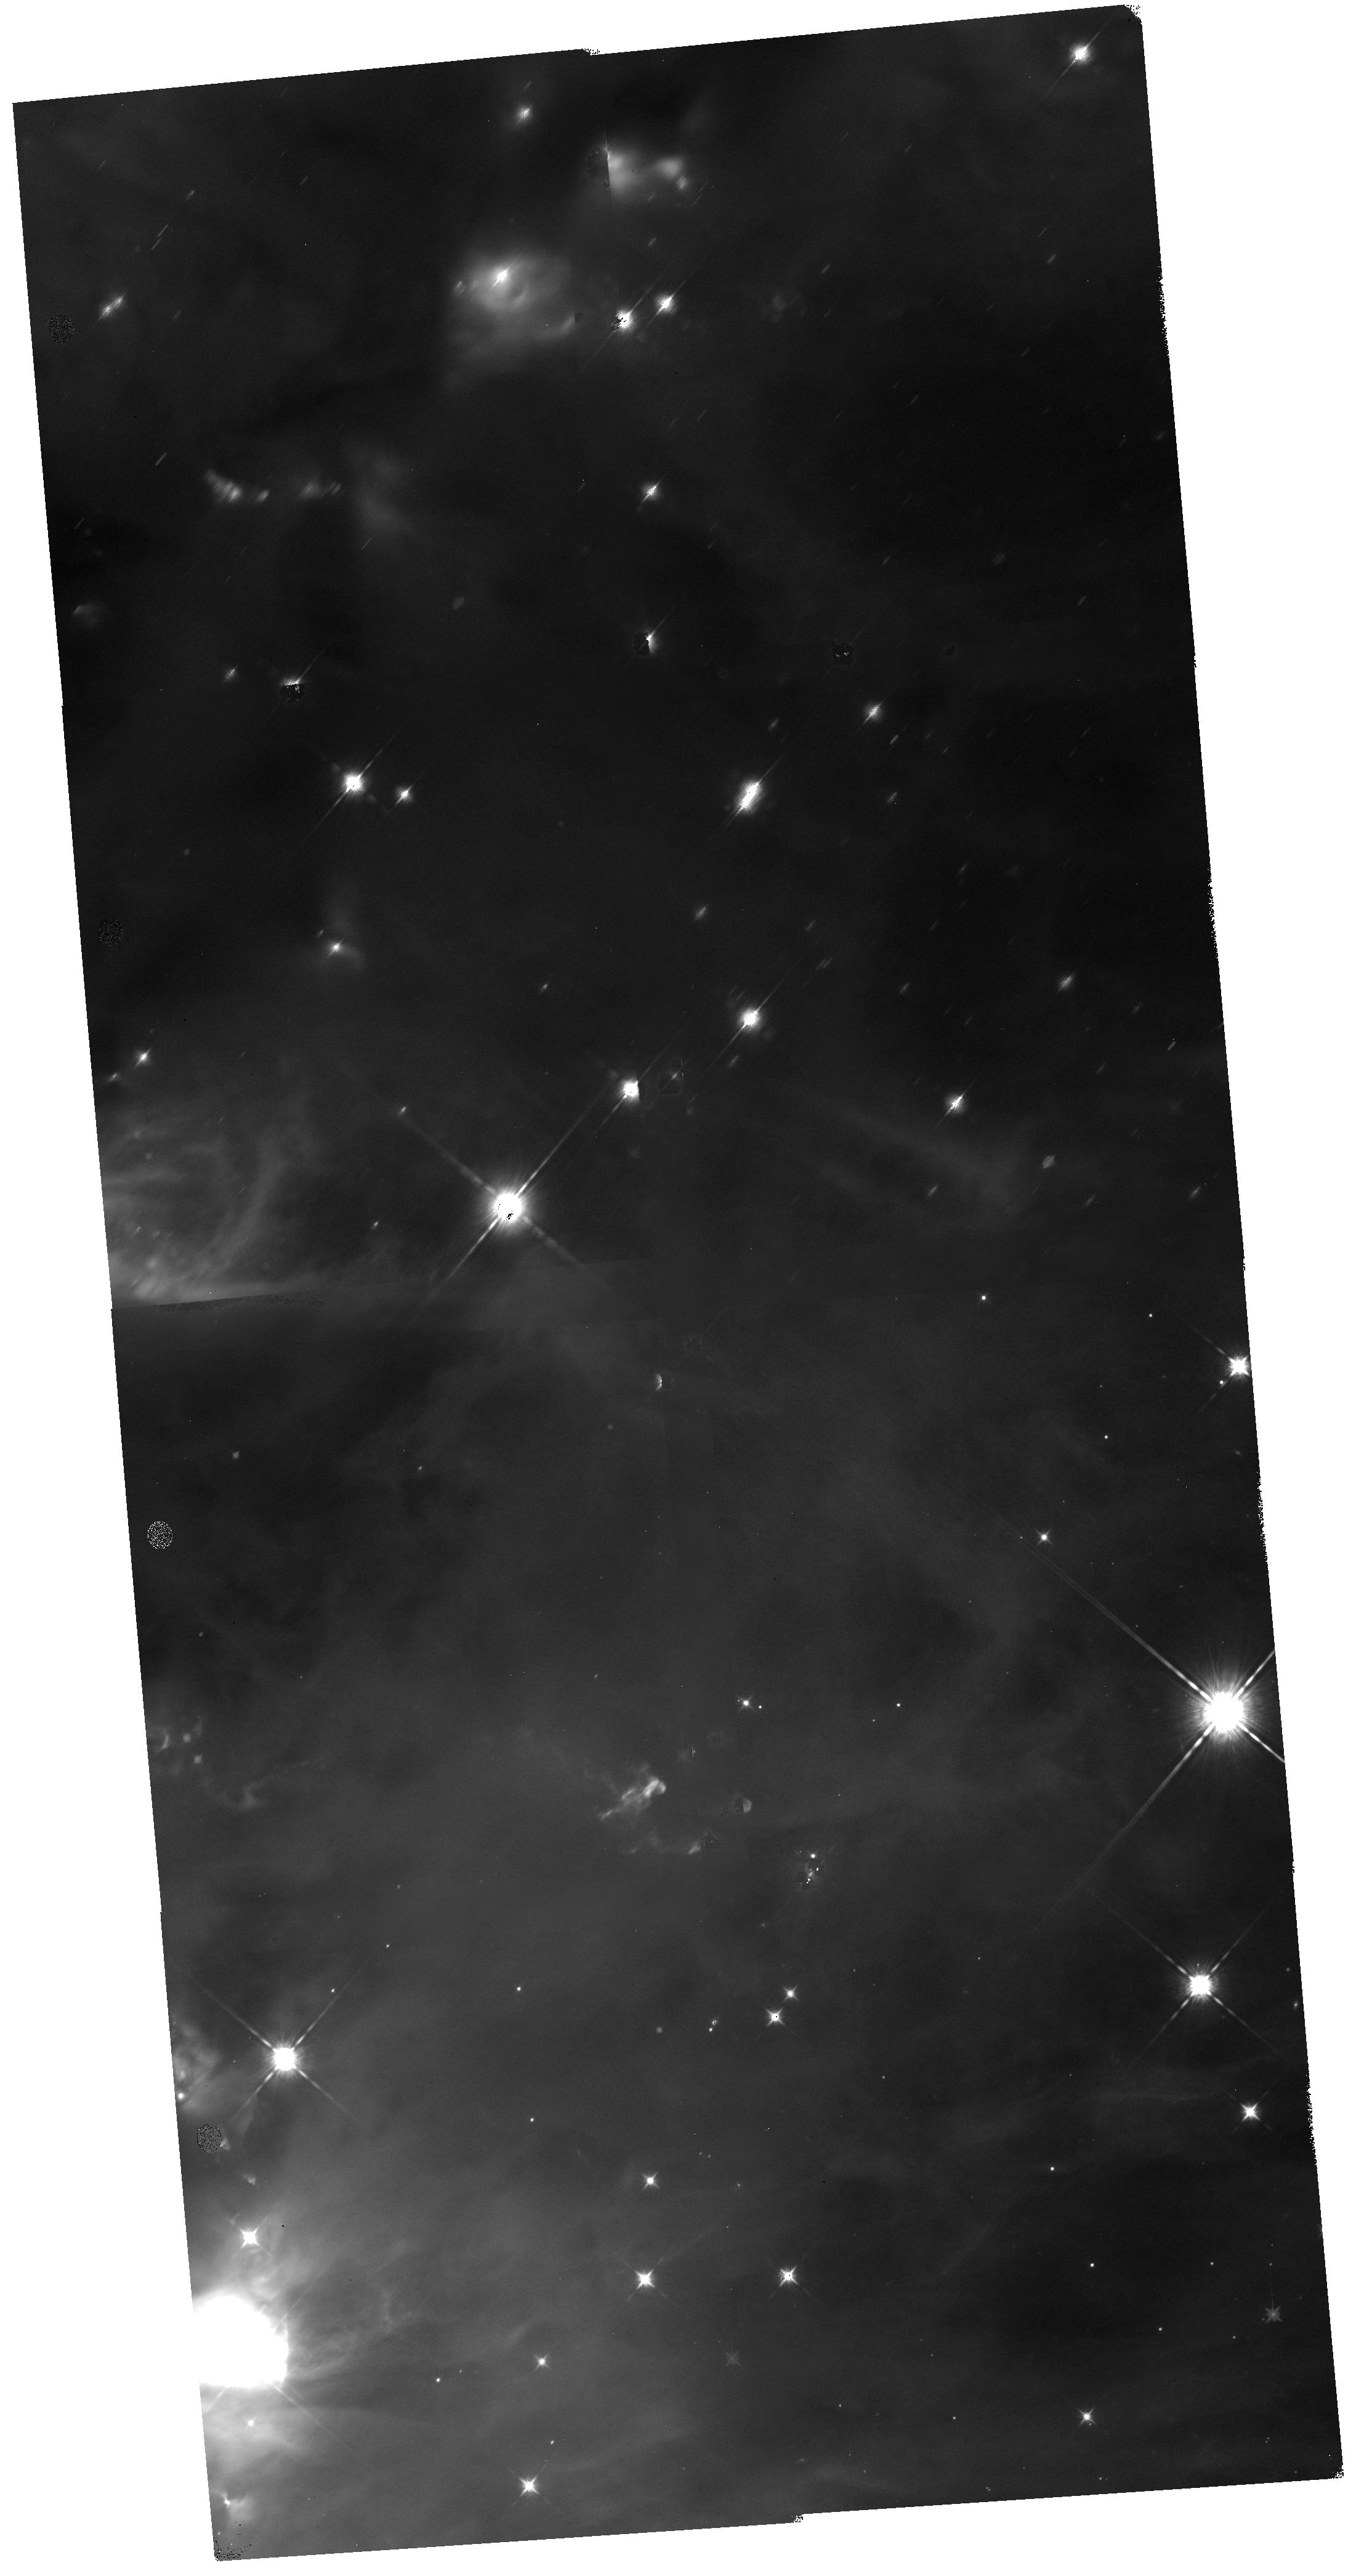
Target: ISF4. Instrument: WFC3/IR. Filter: F160W. Exposure: 37 min. Observation ID: hst_15141_04_wfc3_ir_f160w_idmc04

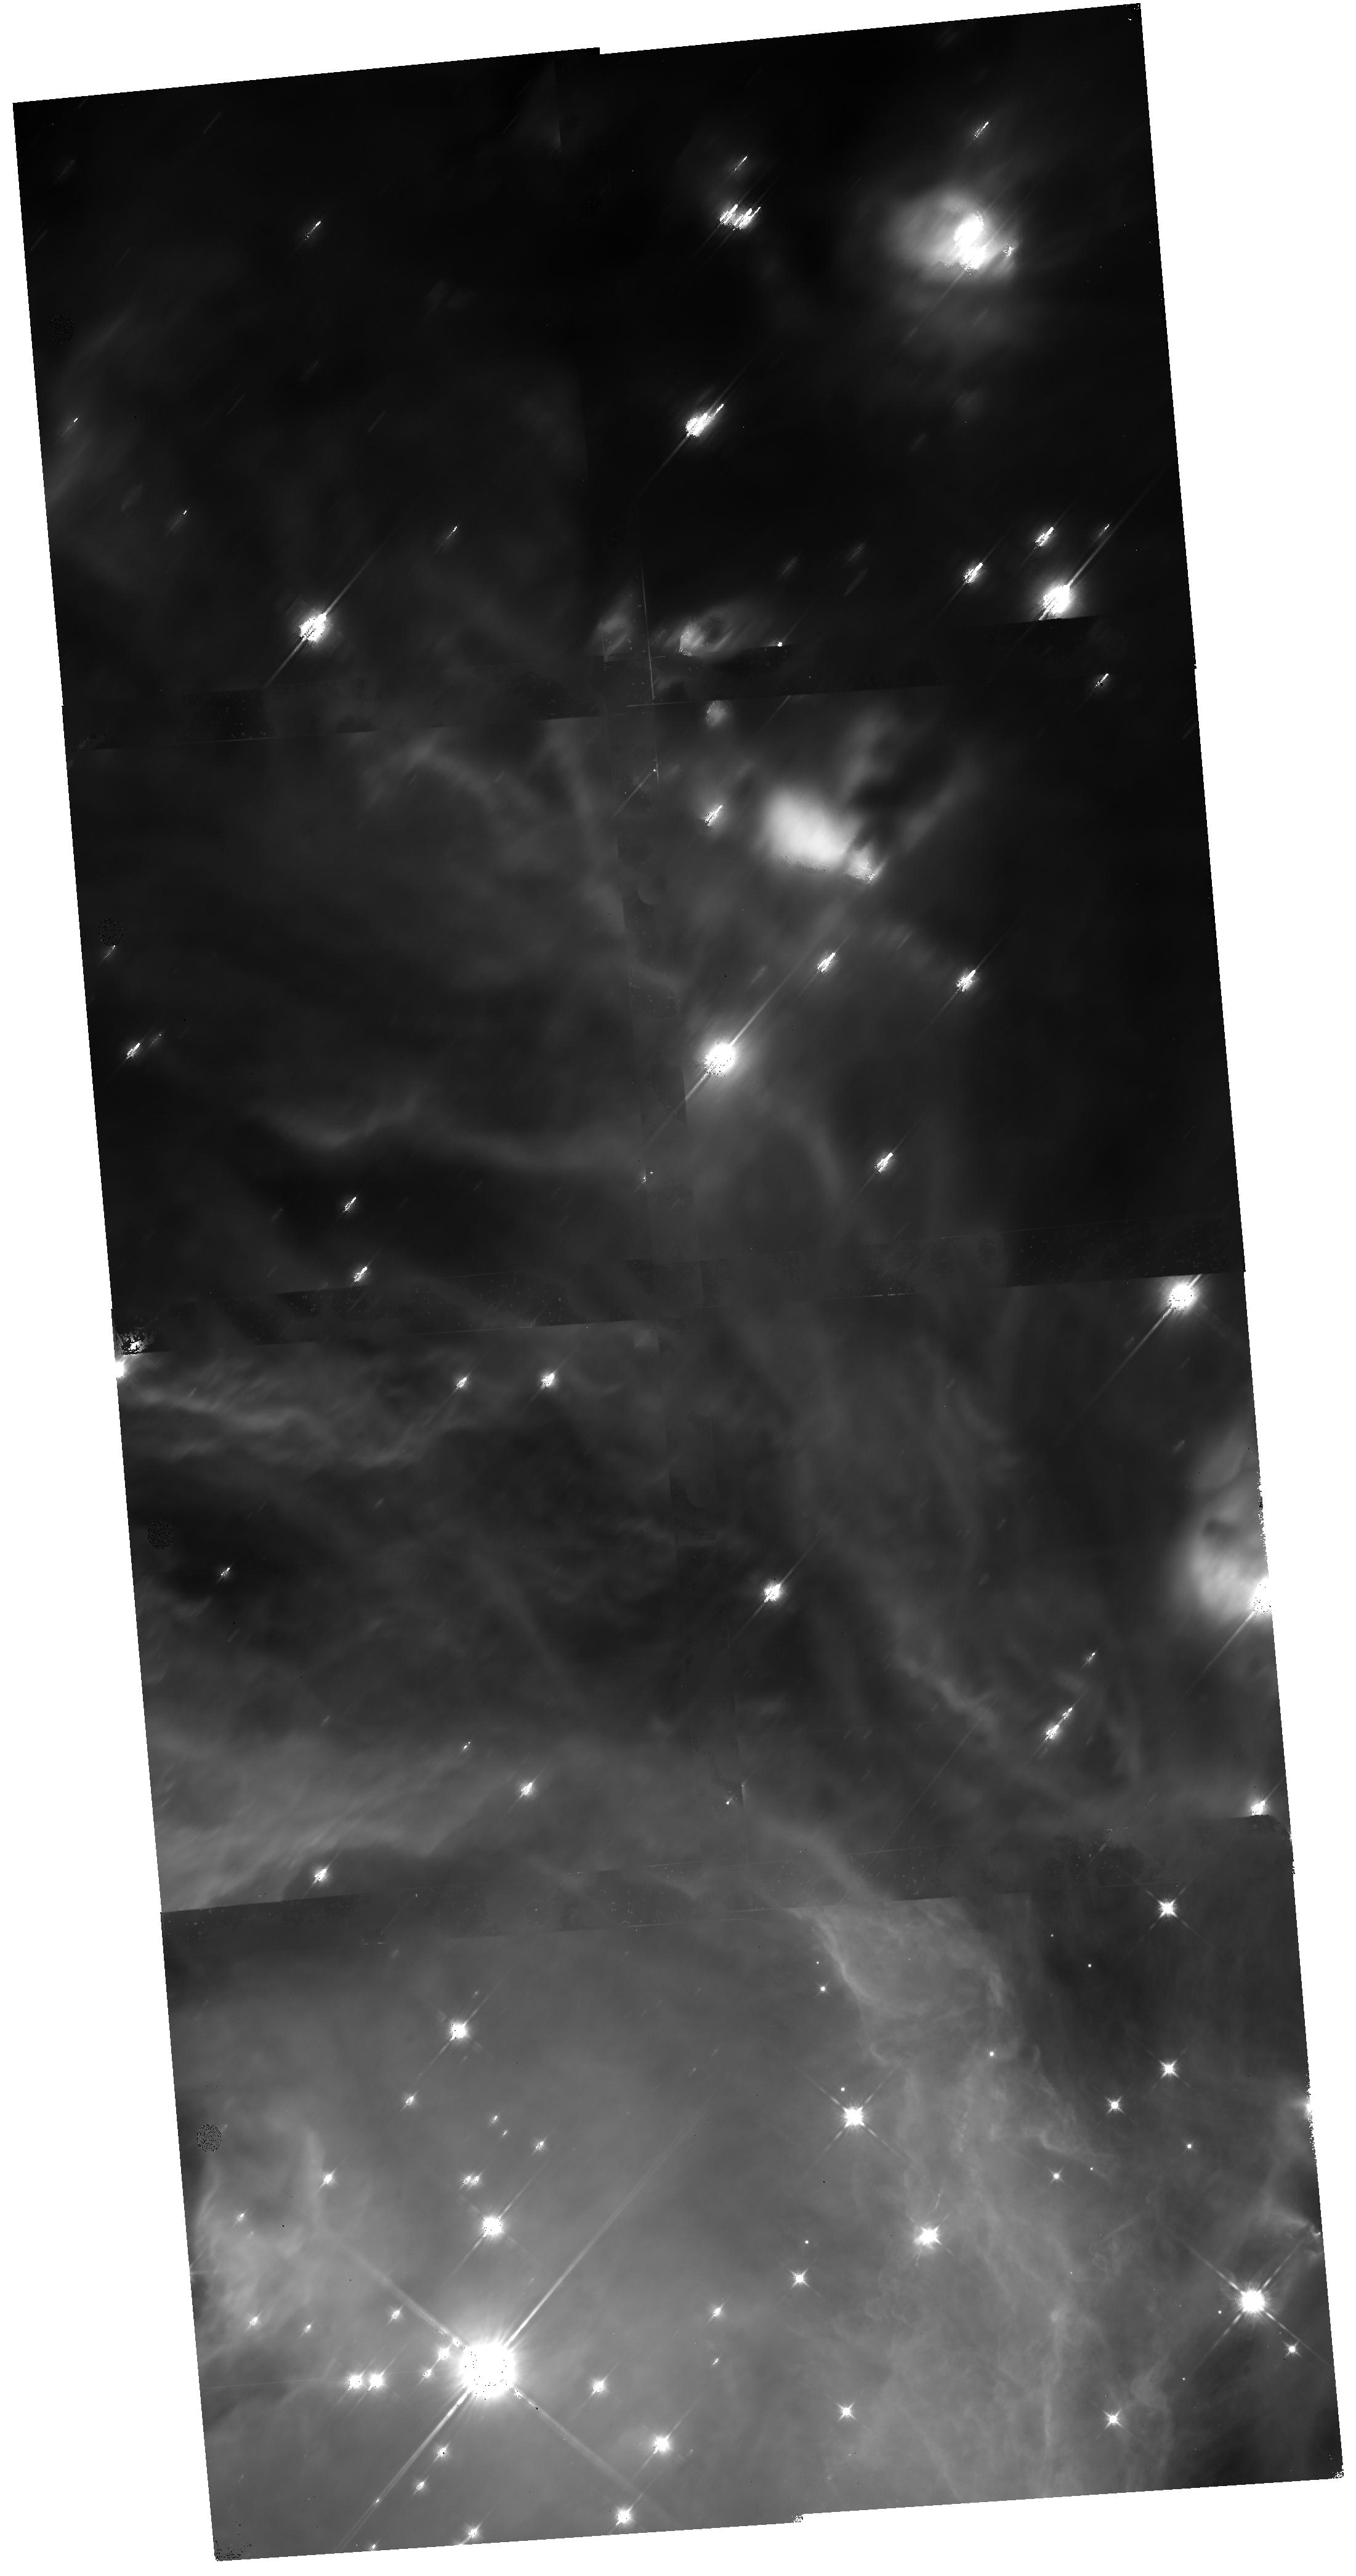
Target: ISF5. Instrument: WFC3/IR. Filter: F160W. Exposure: 37 min. Observation ID: hst_15141_05_wfc3_ir_f160w_idmc05

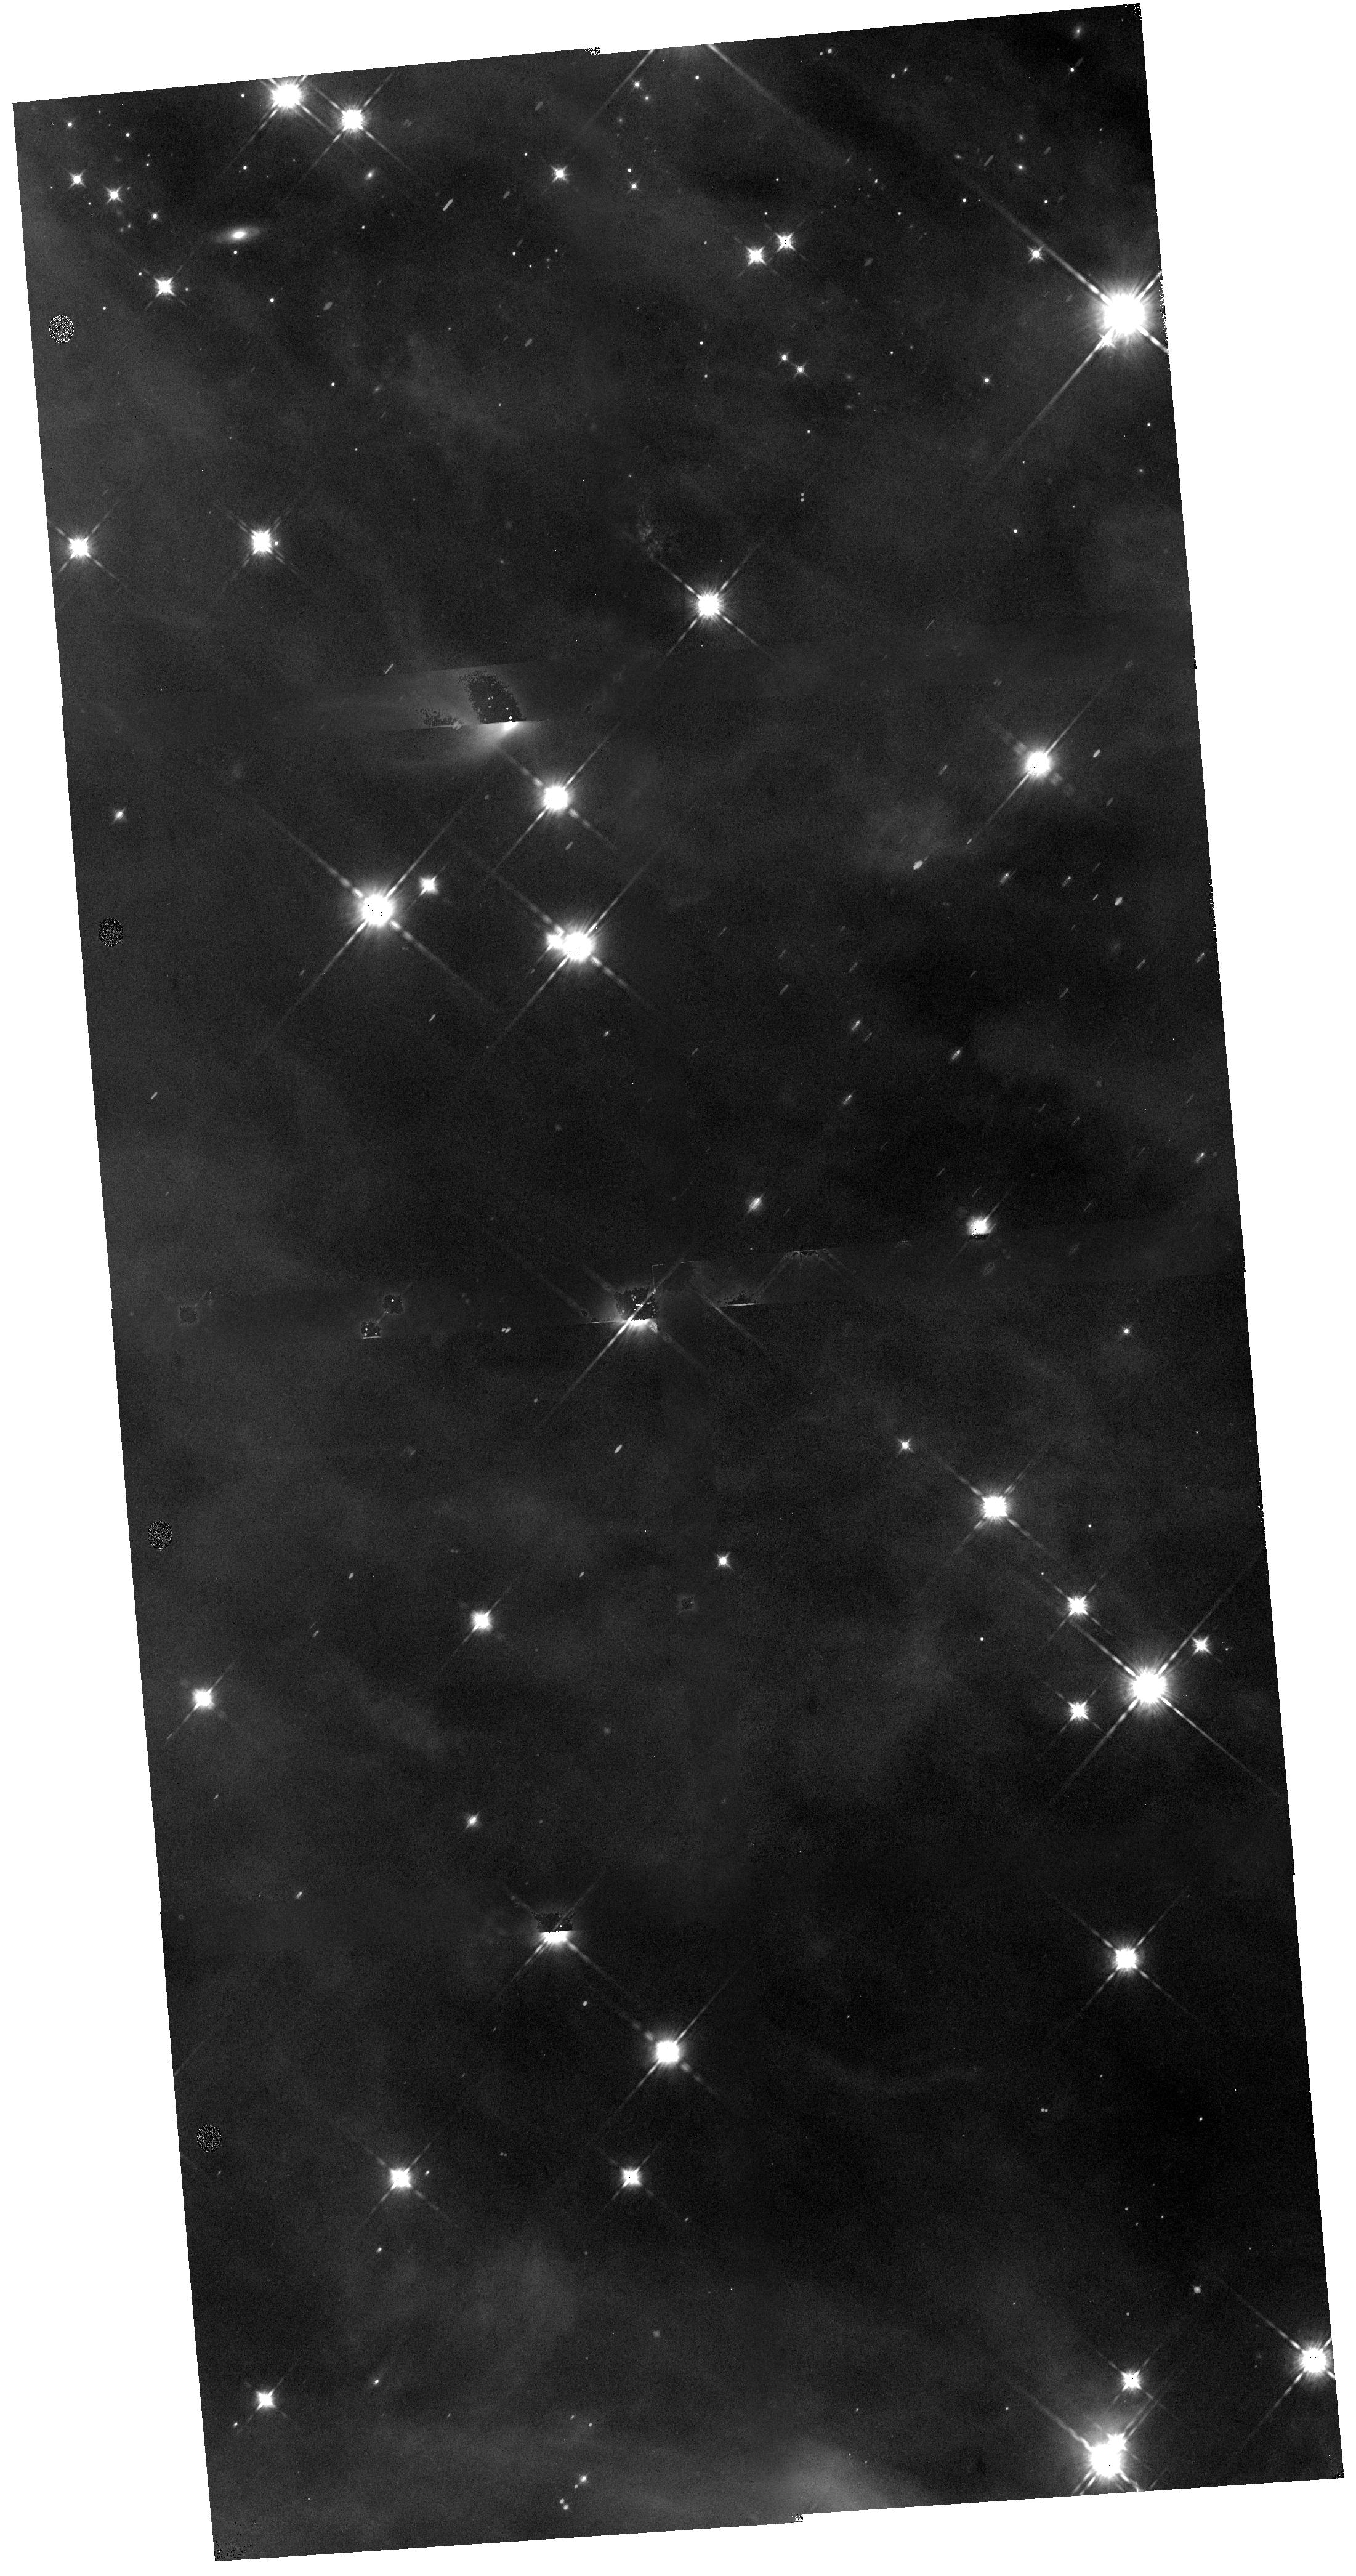
Target: ISF14. Instrument: WFC3/IR. Filter: F160W. Exposure: 37 min. Observation ID: hst_15141_14_wfc3_ir_f160w_idmc14

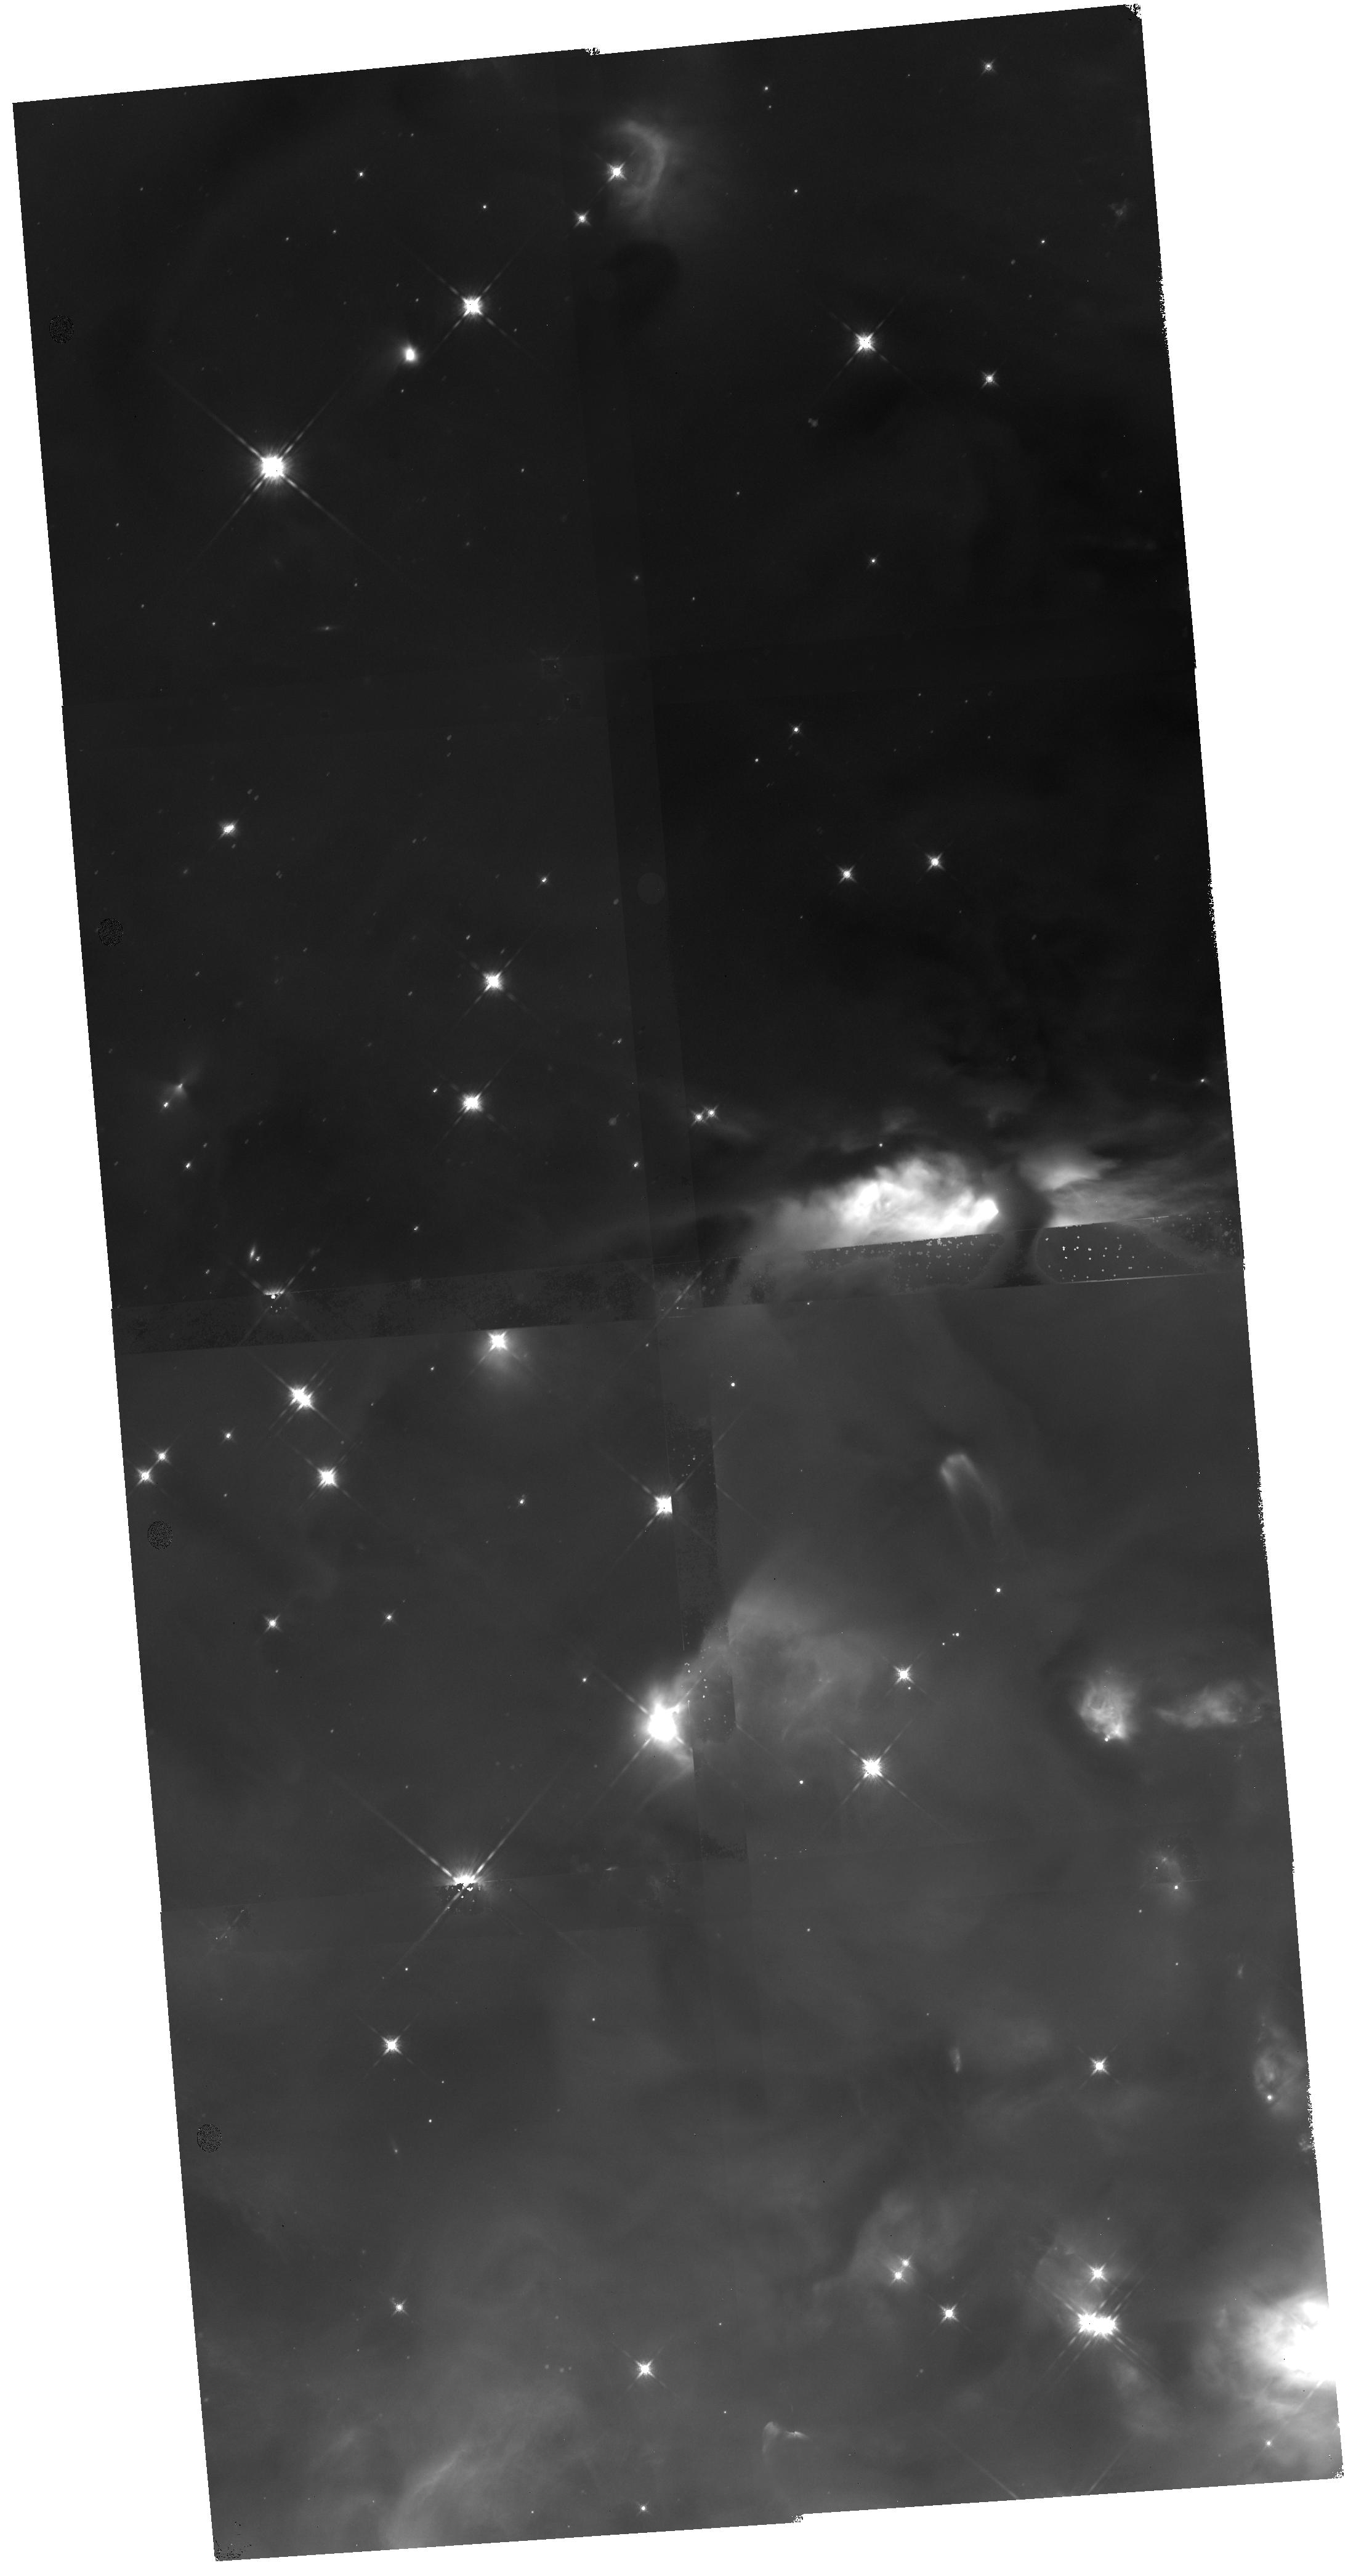
Target: ISF3. Instrument: WFC3/IR. Filter: F160W. Exposure: 37 min. Observation ID: hst_15141_03_wfc3_ir_f160w_idmc03

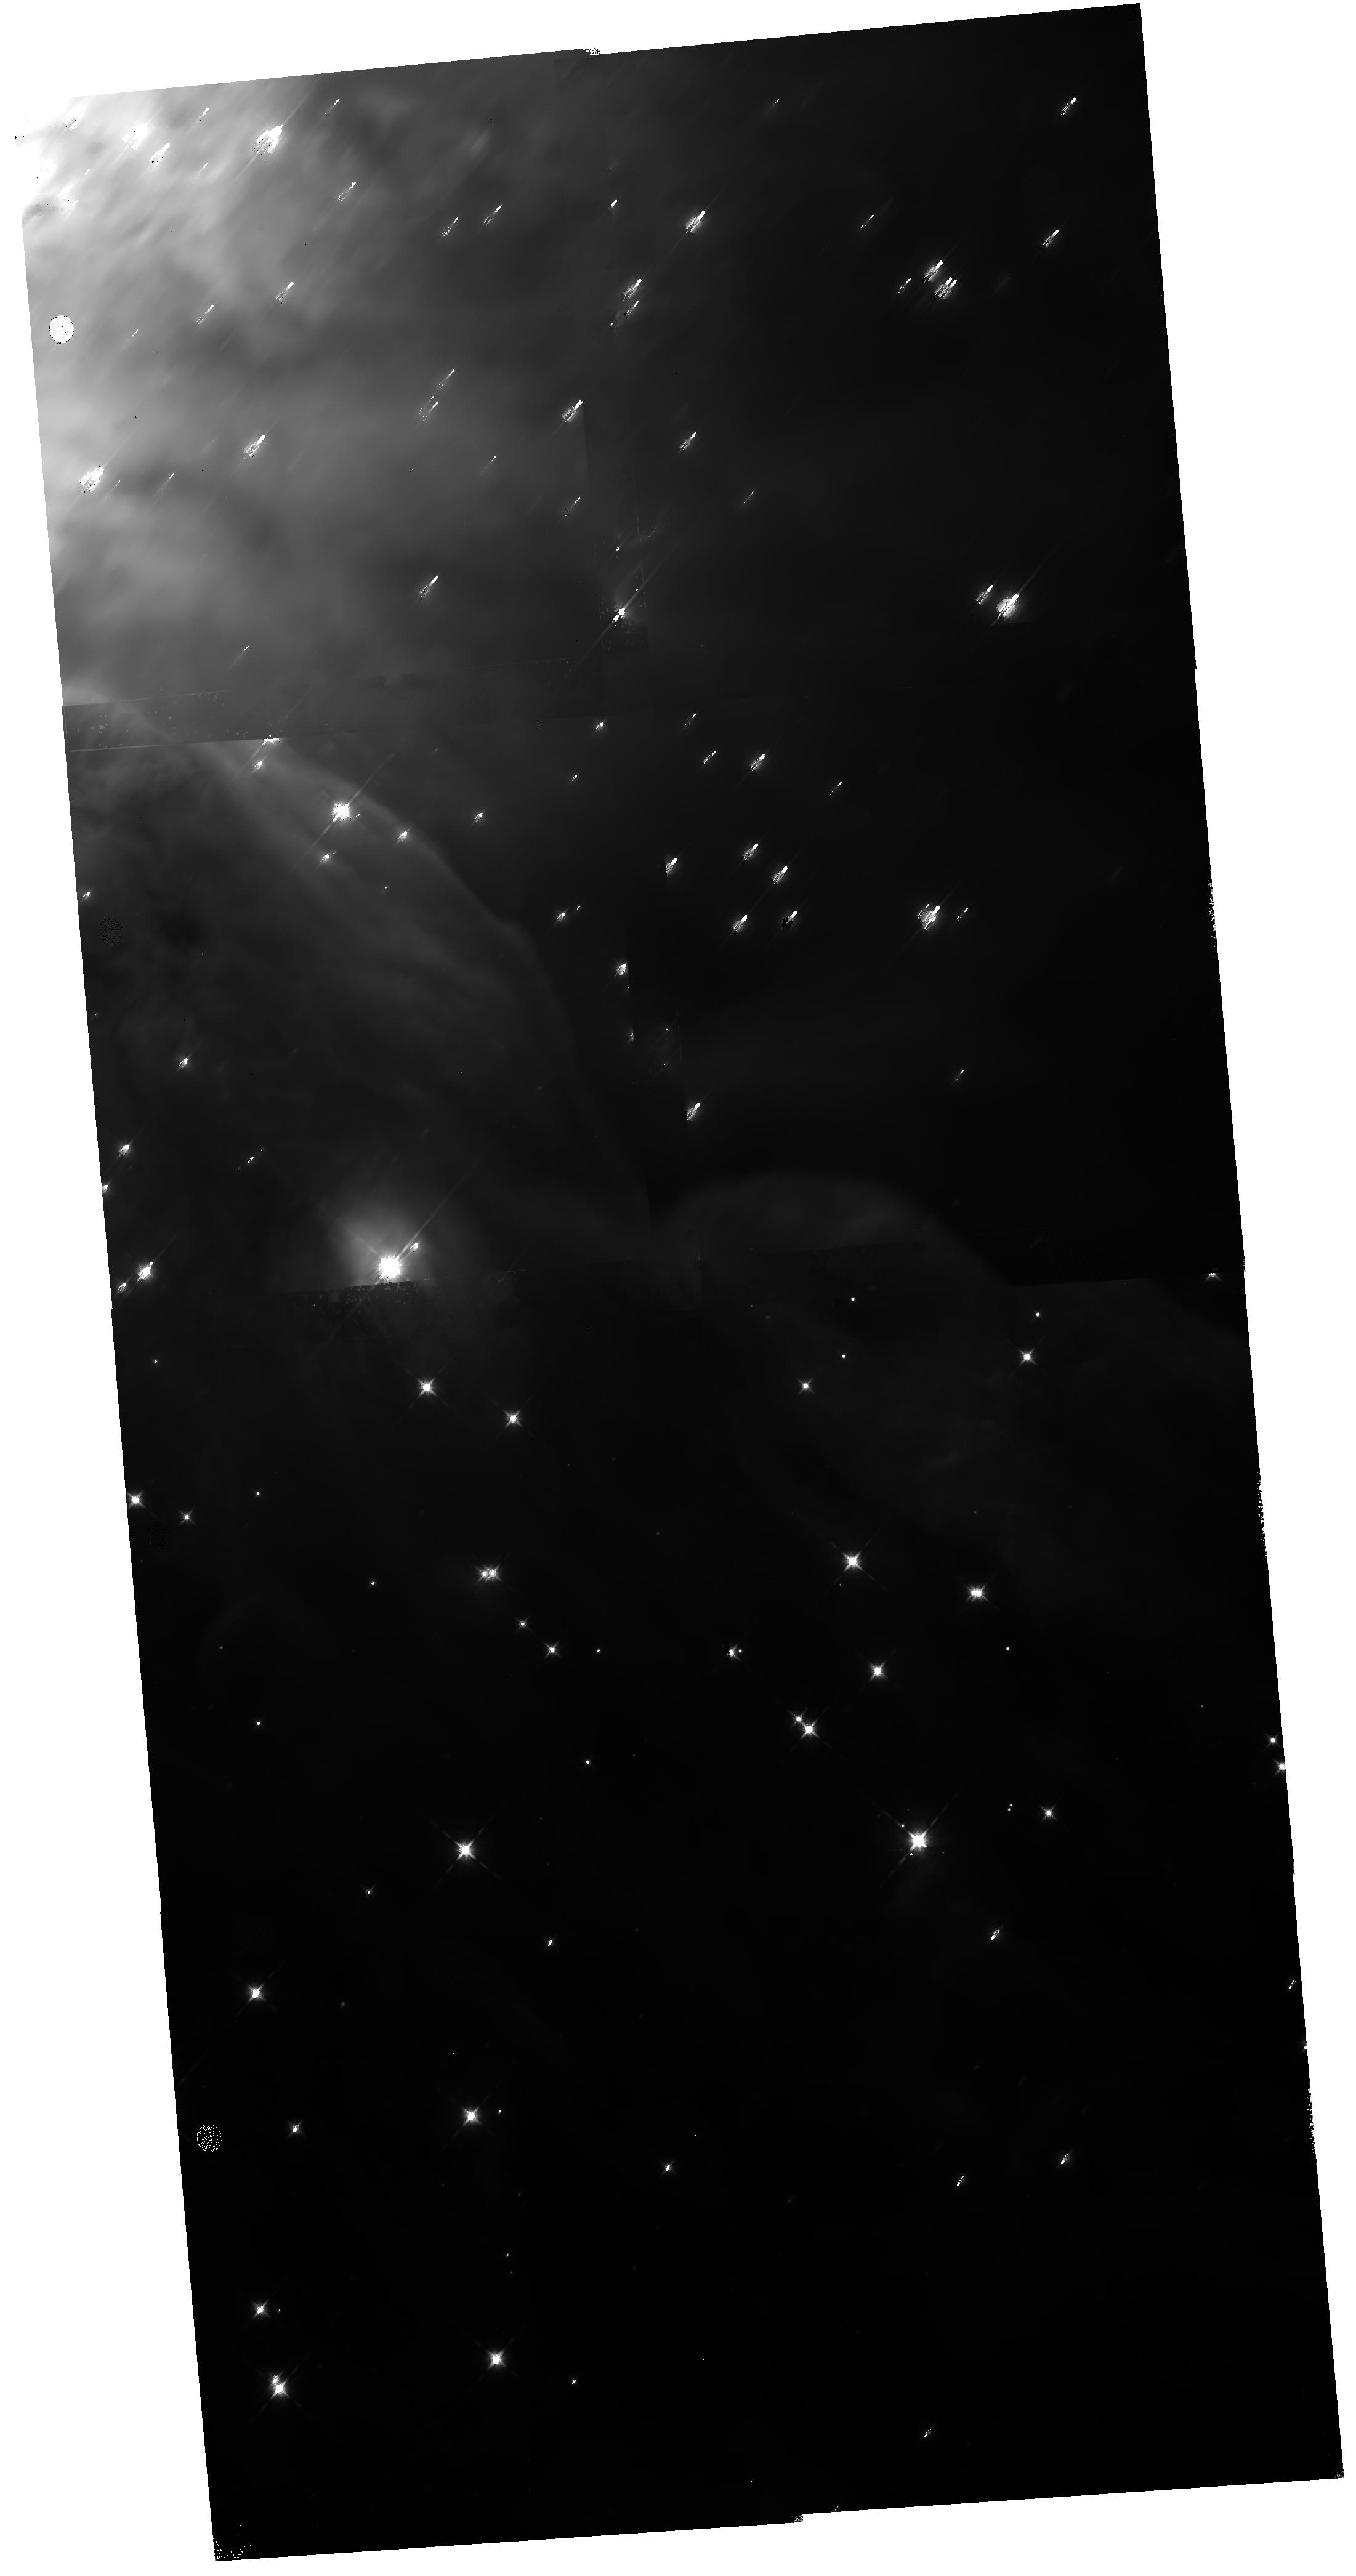
Target: ISF10. Instrument: WFC3/IR. Filter: F160W. Exposure: 37 min. Observation ID: hst_15141_10_wfc3_ir_f160w_idmc10

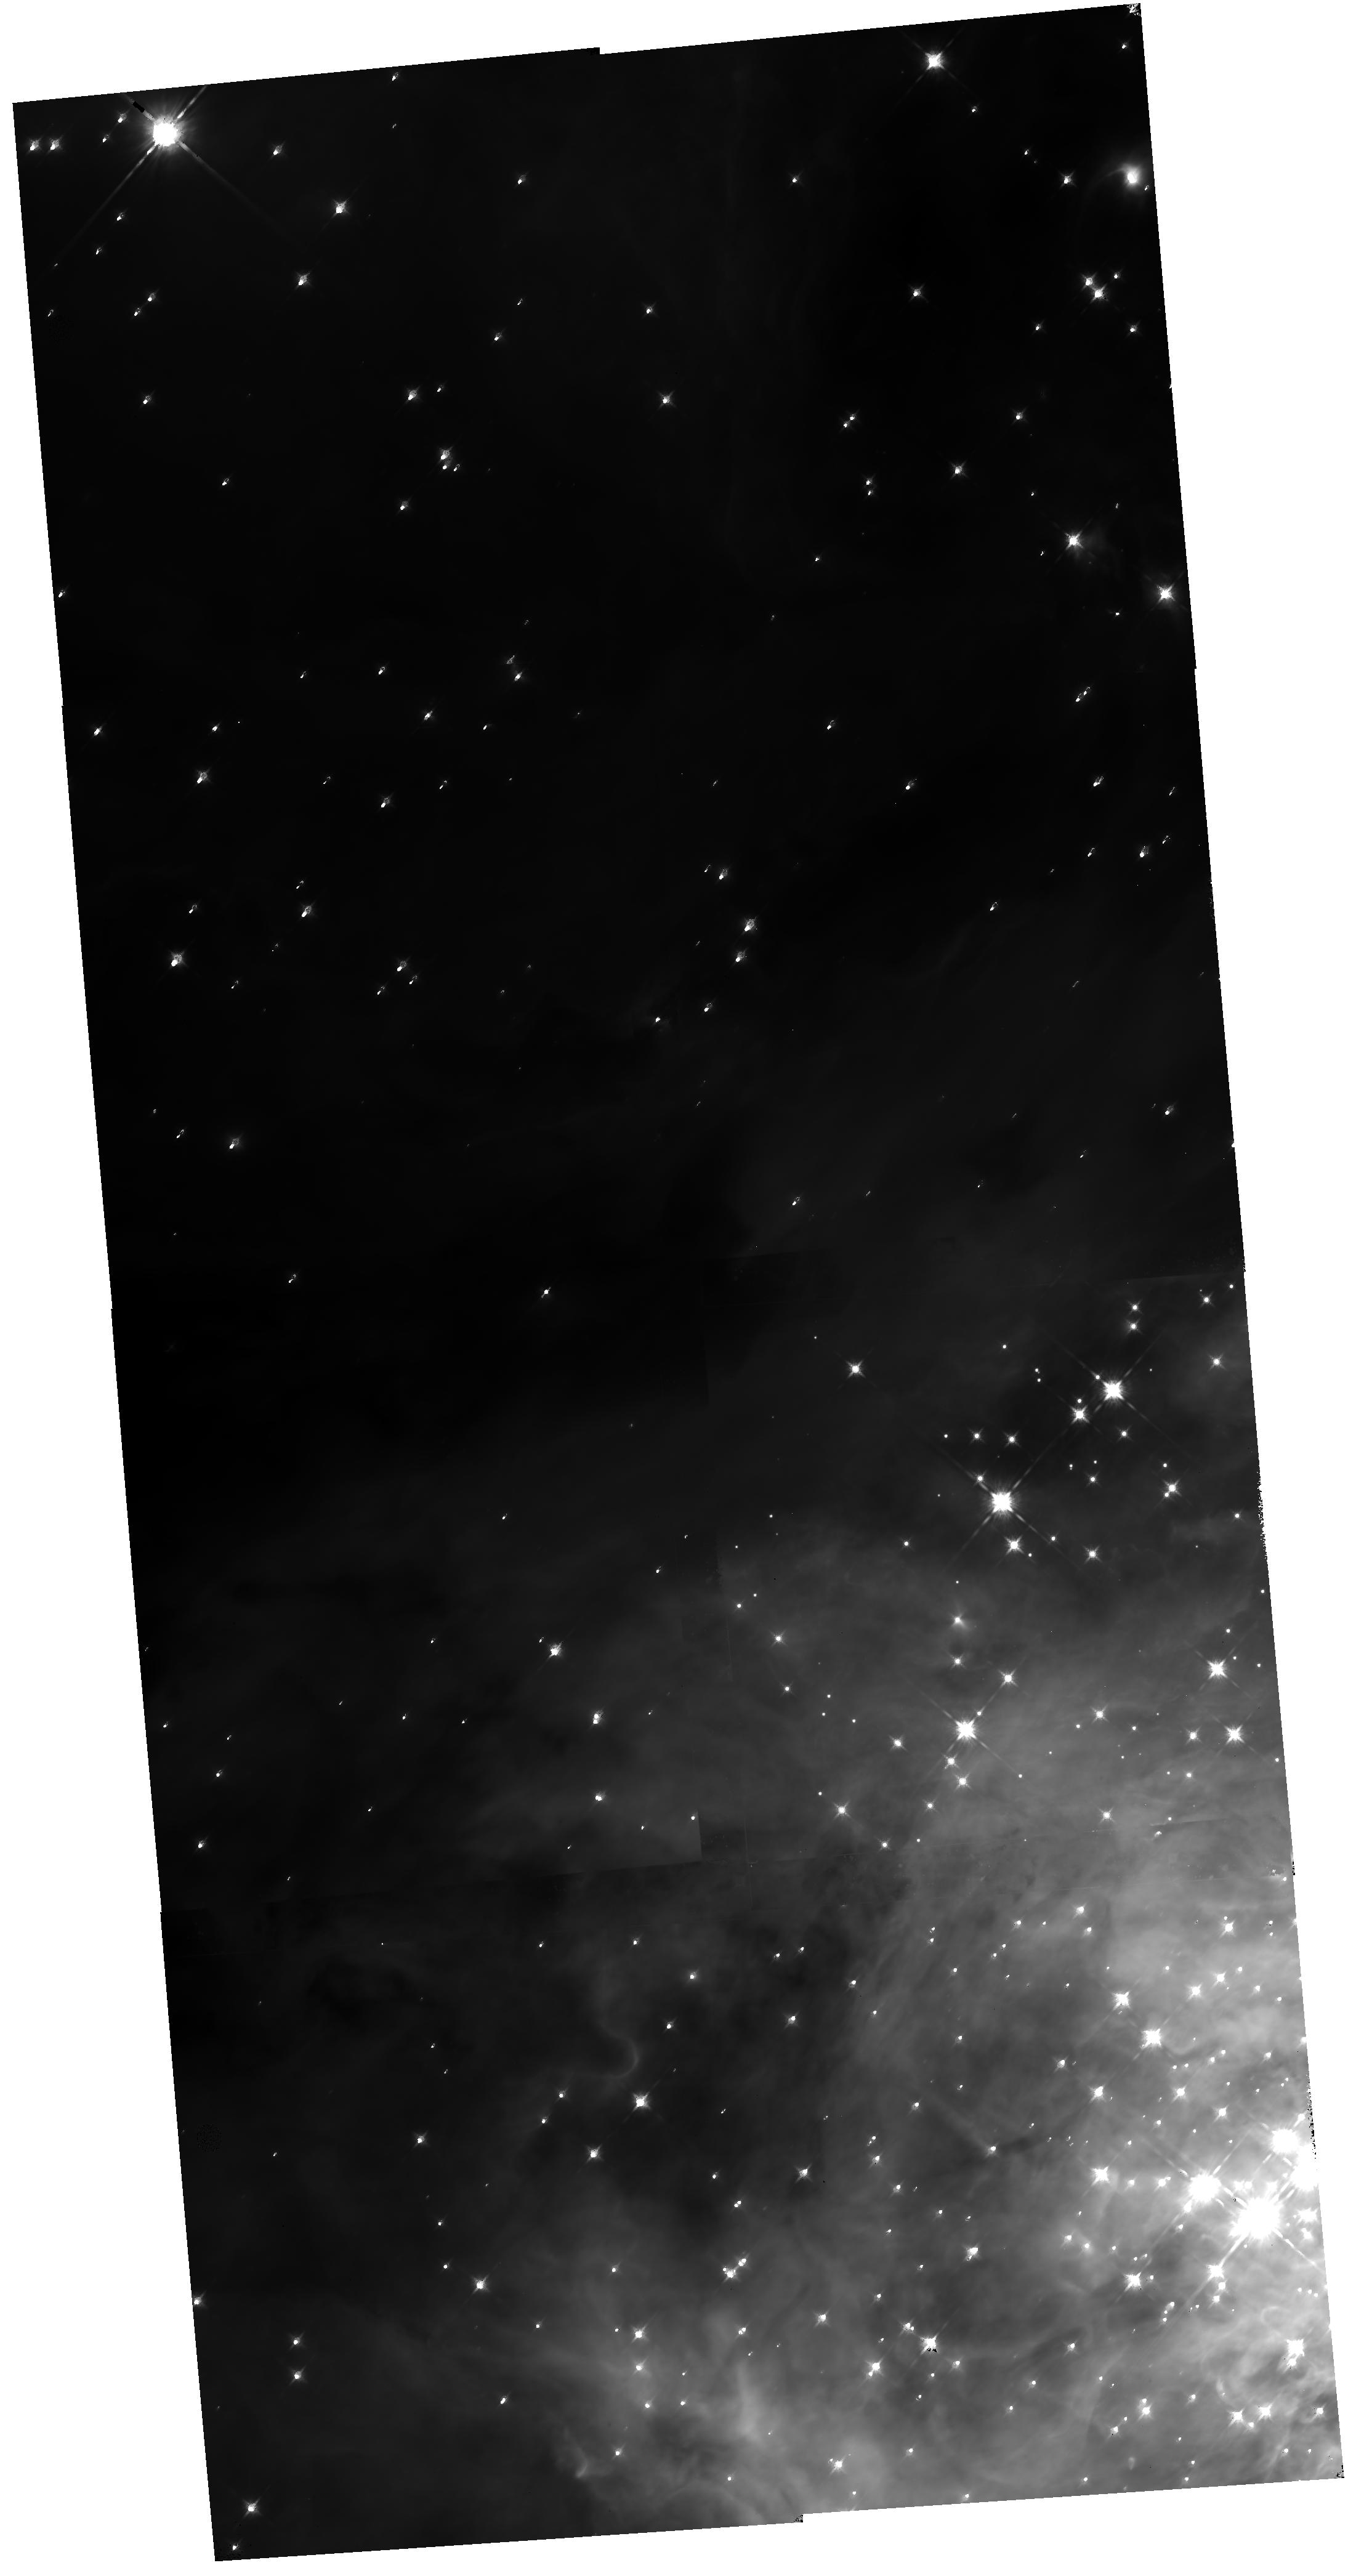
Target: ISF7. Instrument: WFC3/IR. Filter: F160W. Exposure: 37 min. Observation ID: hst_15141_07_wfc3_ir_f160w_idmc07

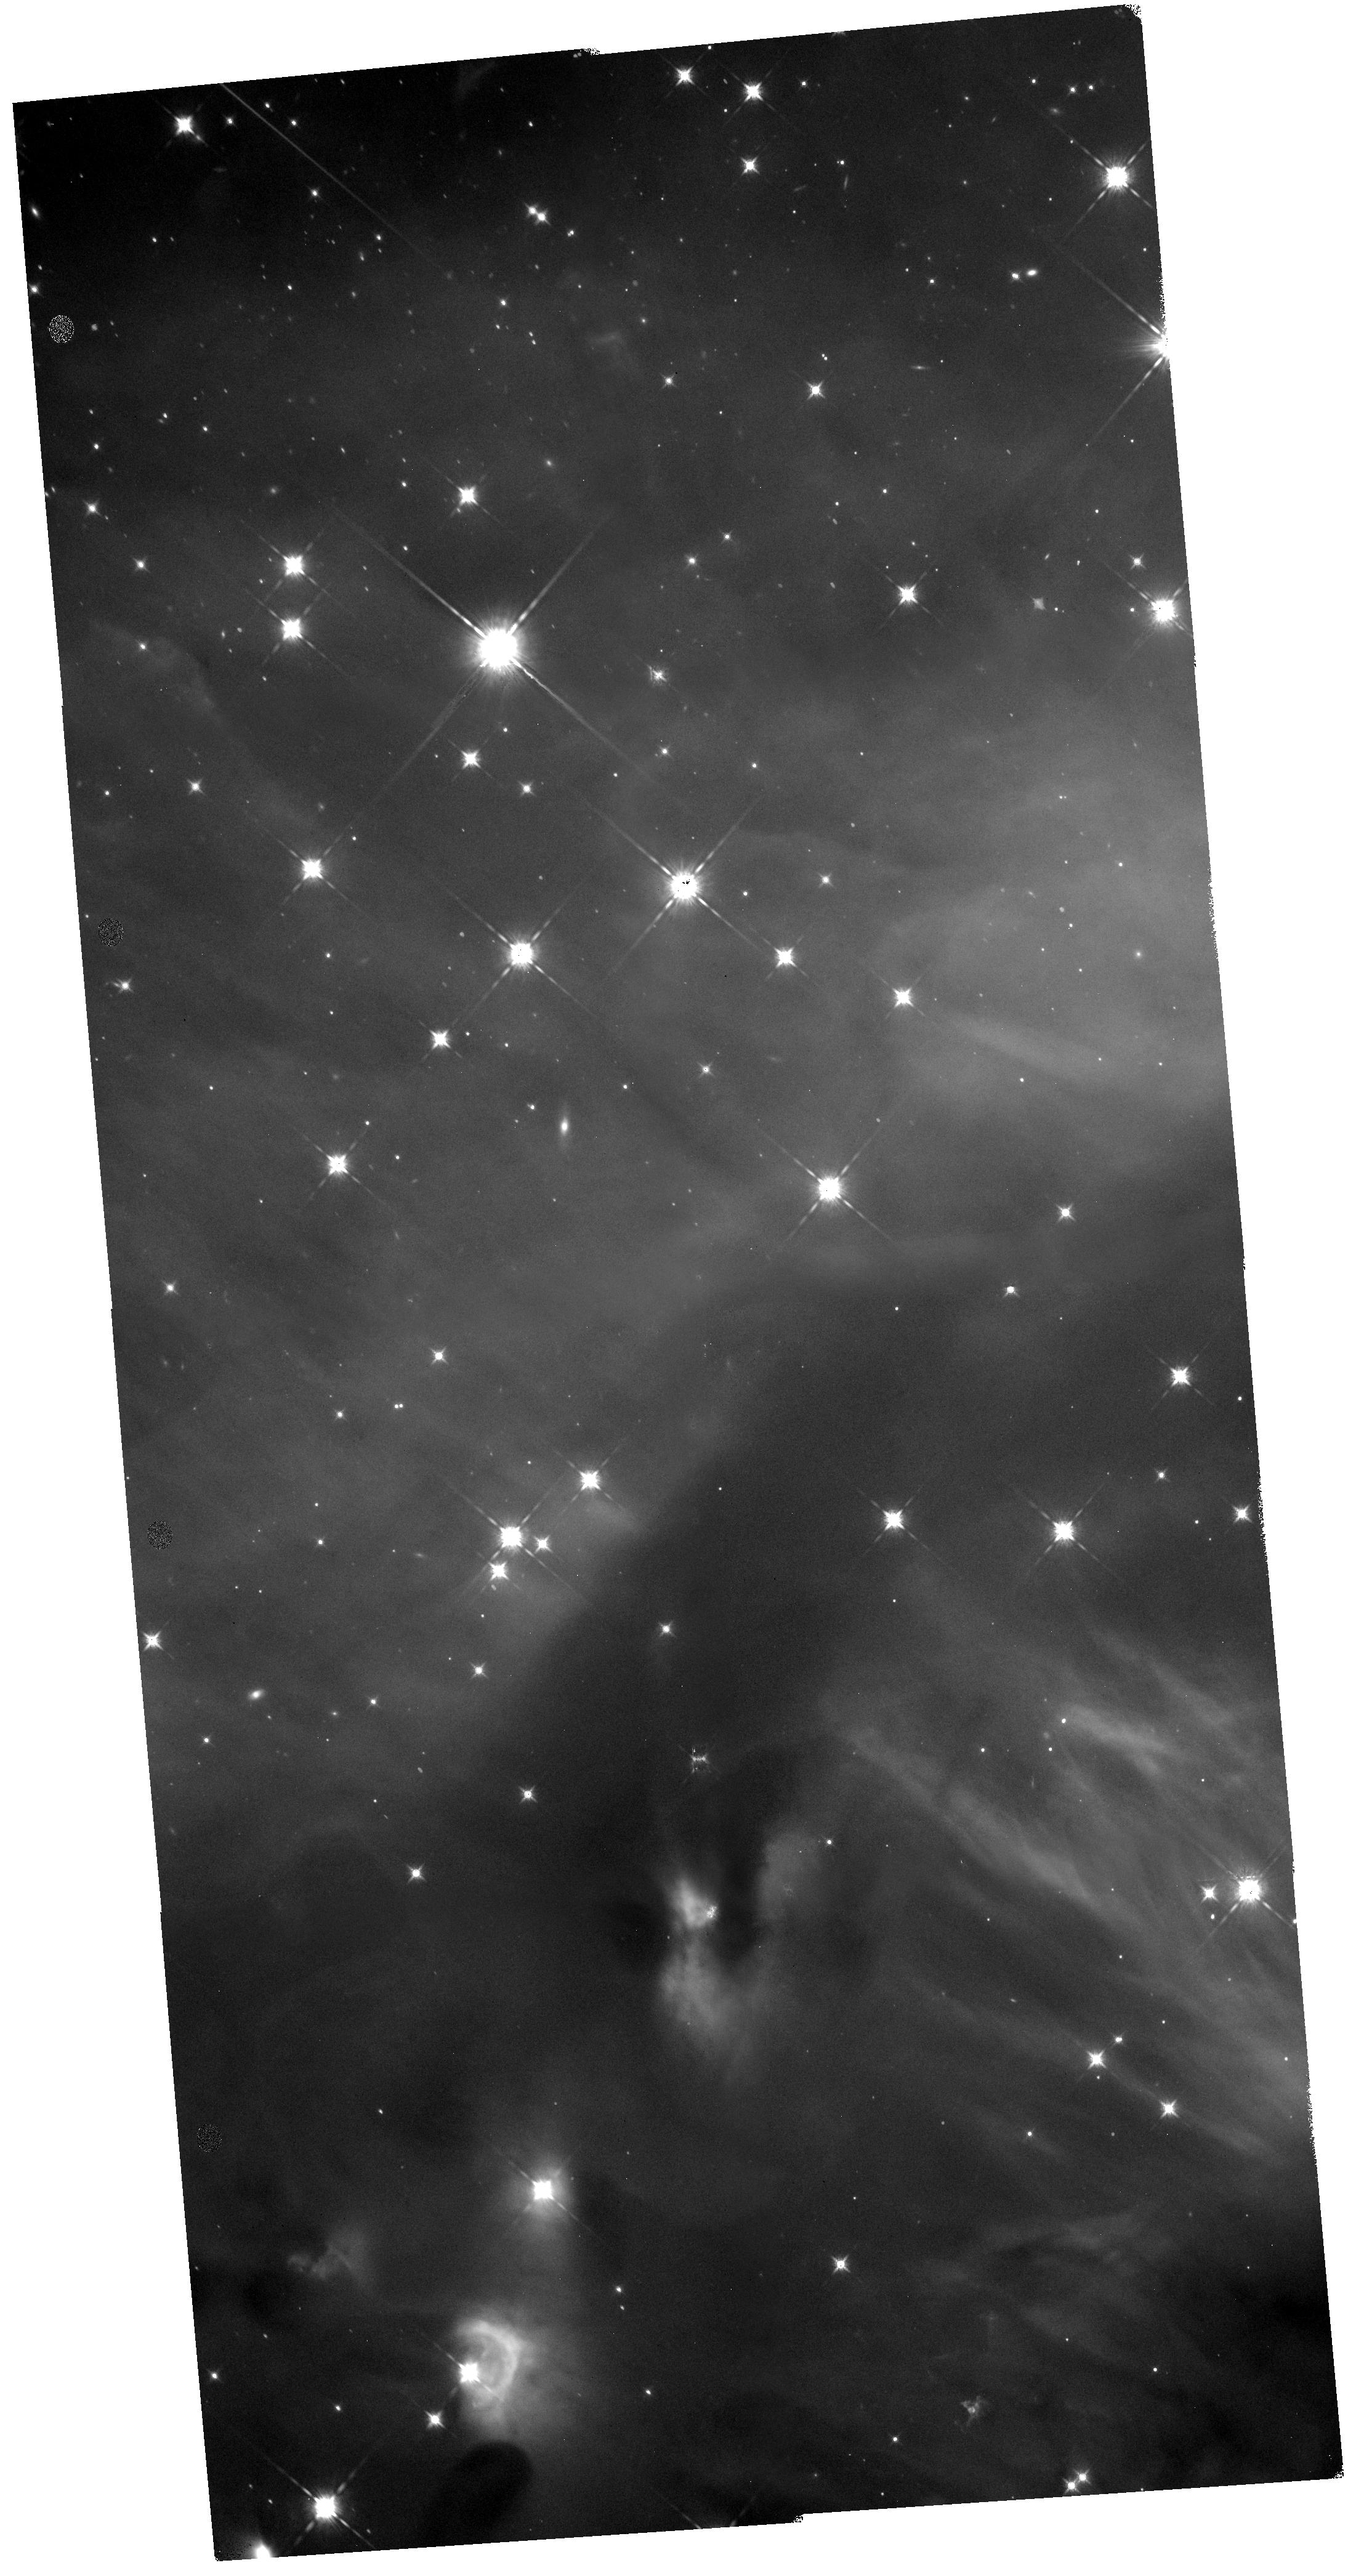
Target: ISF1. Instrument: WFC3/IR. Filter: F160W. Exposure: 37 min. Observation ID: hst_15141_01_wfc3_ir_f160w_idmc01

The 6 pc DASH: A WFC3 1.6 micron Survey of the Orion Integral Shaped Filament (PI: Megeath, Tom)

We propose a 1.6 micron WFC3 survey of the 6 pc long integral shaped filament (ISF) in the Orion A cloud using the DASH (drift and shift) method. At a distance of 388 pc, the 6000 solar mass ISF is the nearest region of massive star formation, sits directly behind the Orion Nebula, and hosts the Orion Nebula Cluster with over 2000 low mass stars. It is the best laboratory for understanding the network of processes, such as gas fragmentation and collapse, feedback from outflows and radiation, and dynamical interations, found in massive filamentary clouds. Using the DASH method, we will efficiently map a 6 x 0.9 pc strip along the length the ISF with 80 AU resolution in the F160W band. With these data we will search for multiple systems, obtaining excellent statistics on multiplicity as a function of environment, resolve protostellar envelopes and edge-on disks, and comparing to previous HST data, measure proper motions of stars and search for time variable scattered light nebulae. These observations will build on a long legacy of ISF observations, and they will set the stage for observations with JWST and WFIRST.